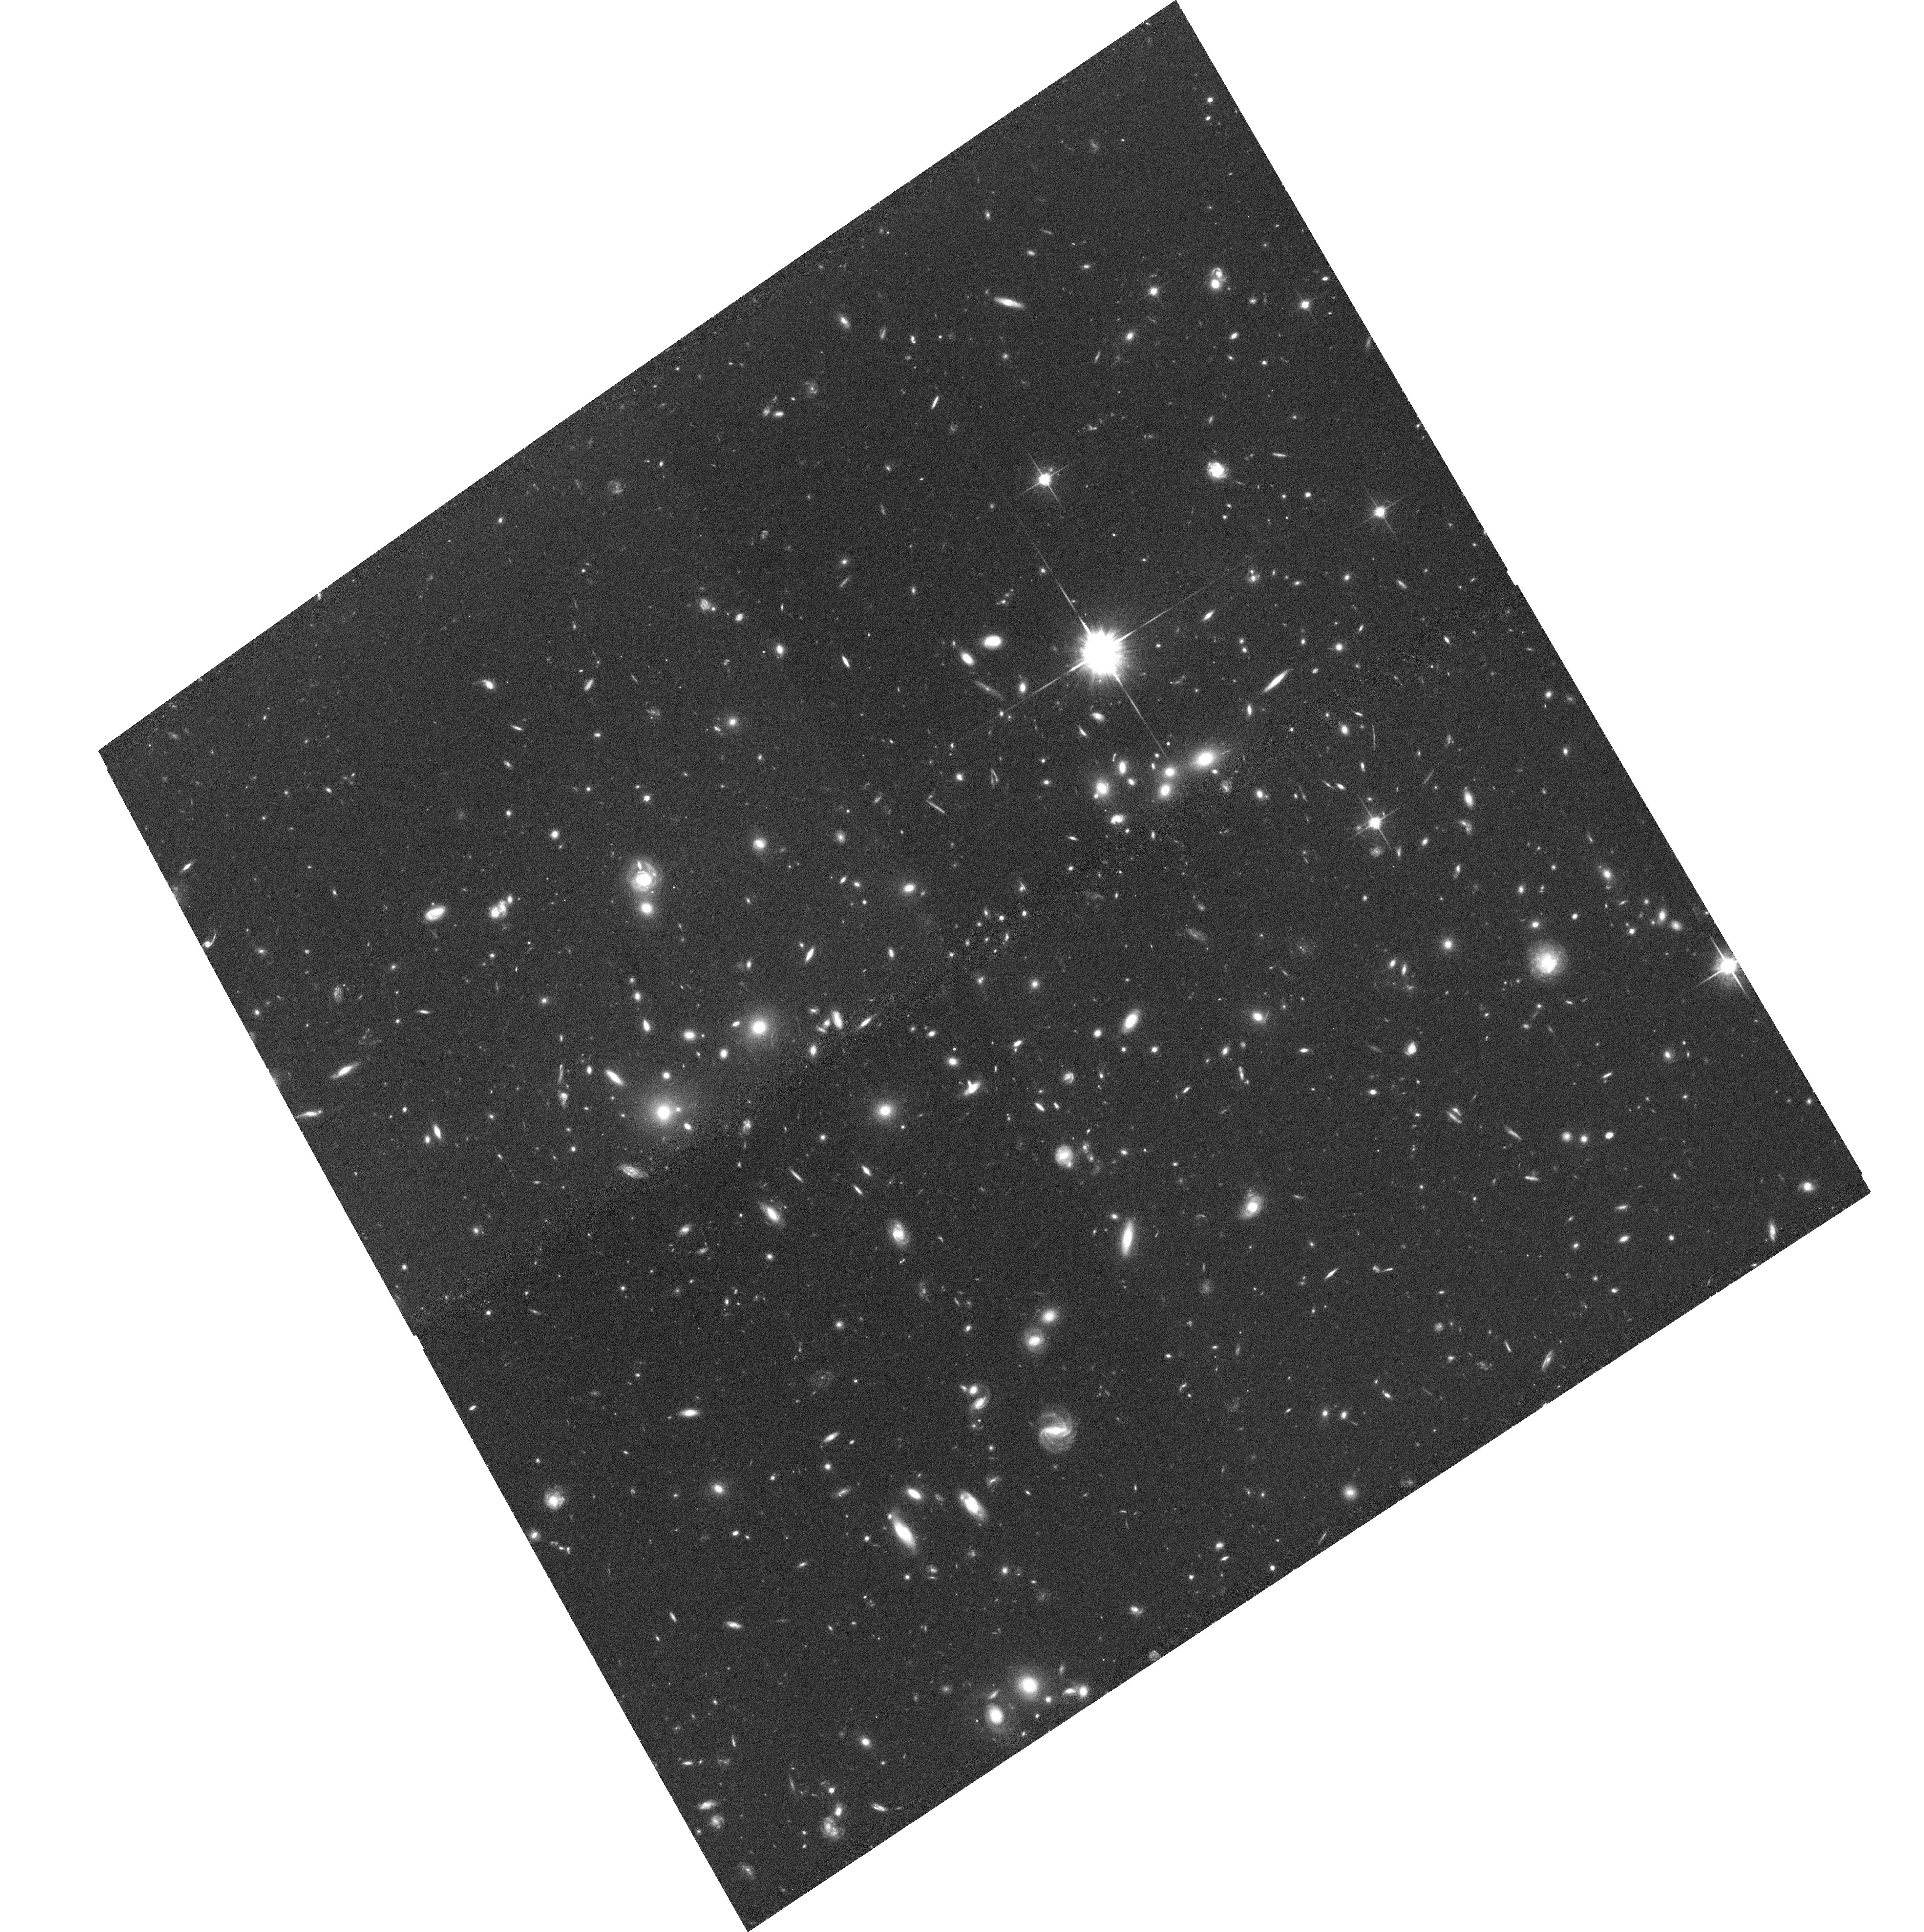
Target: MACSJ0025-1222. Instrument: ACS/WFC. Filter: F814W. Exposure: 1.2 h. Observation ID: hst_10703_51_acs_wfc_f814w_j9ay51

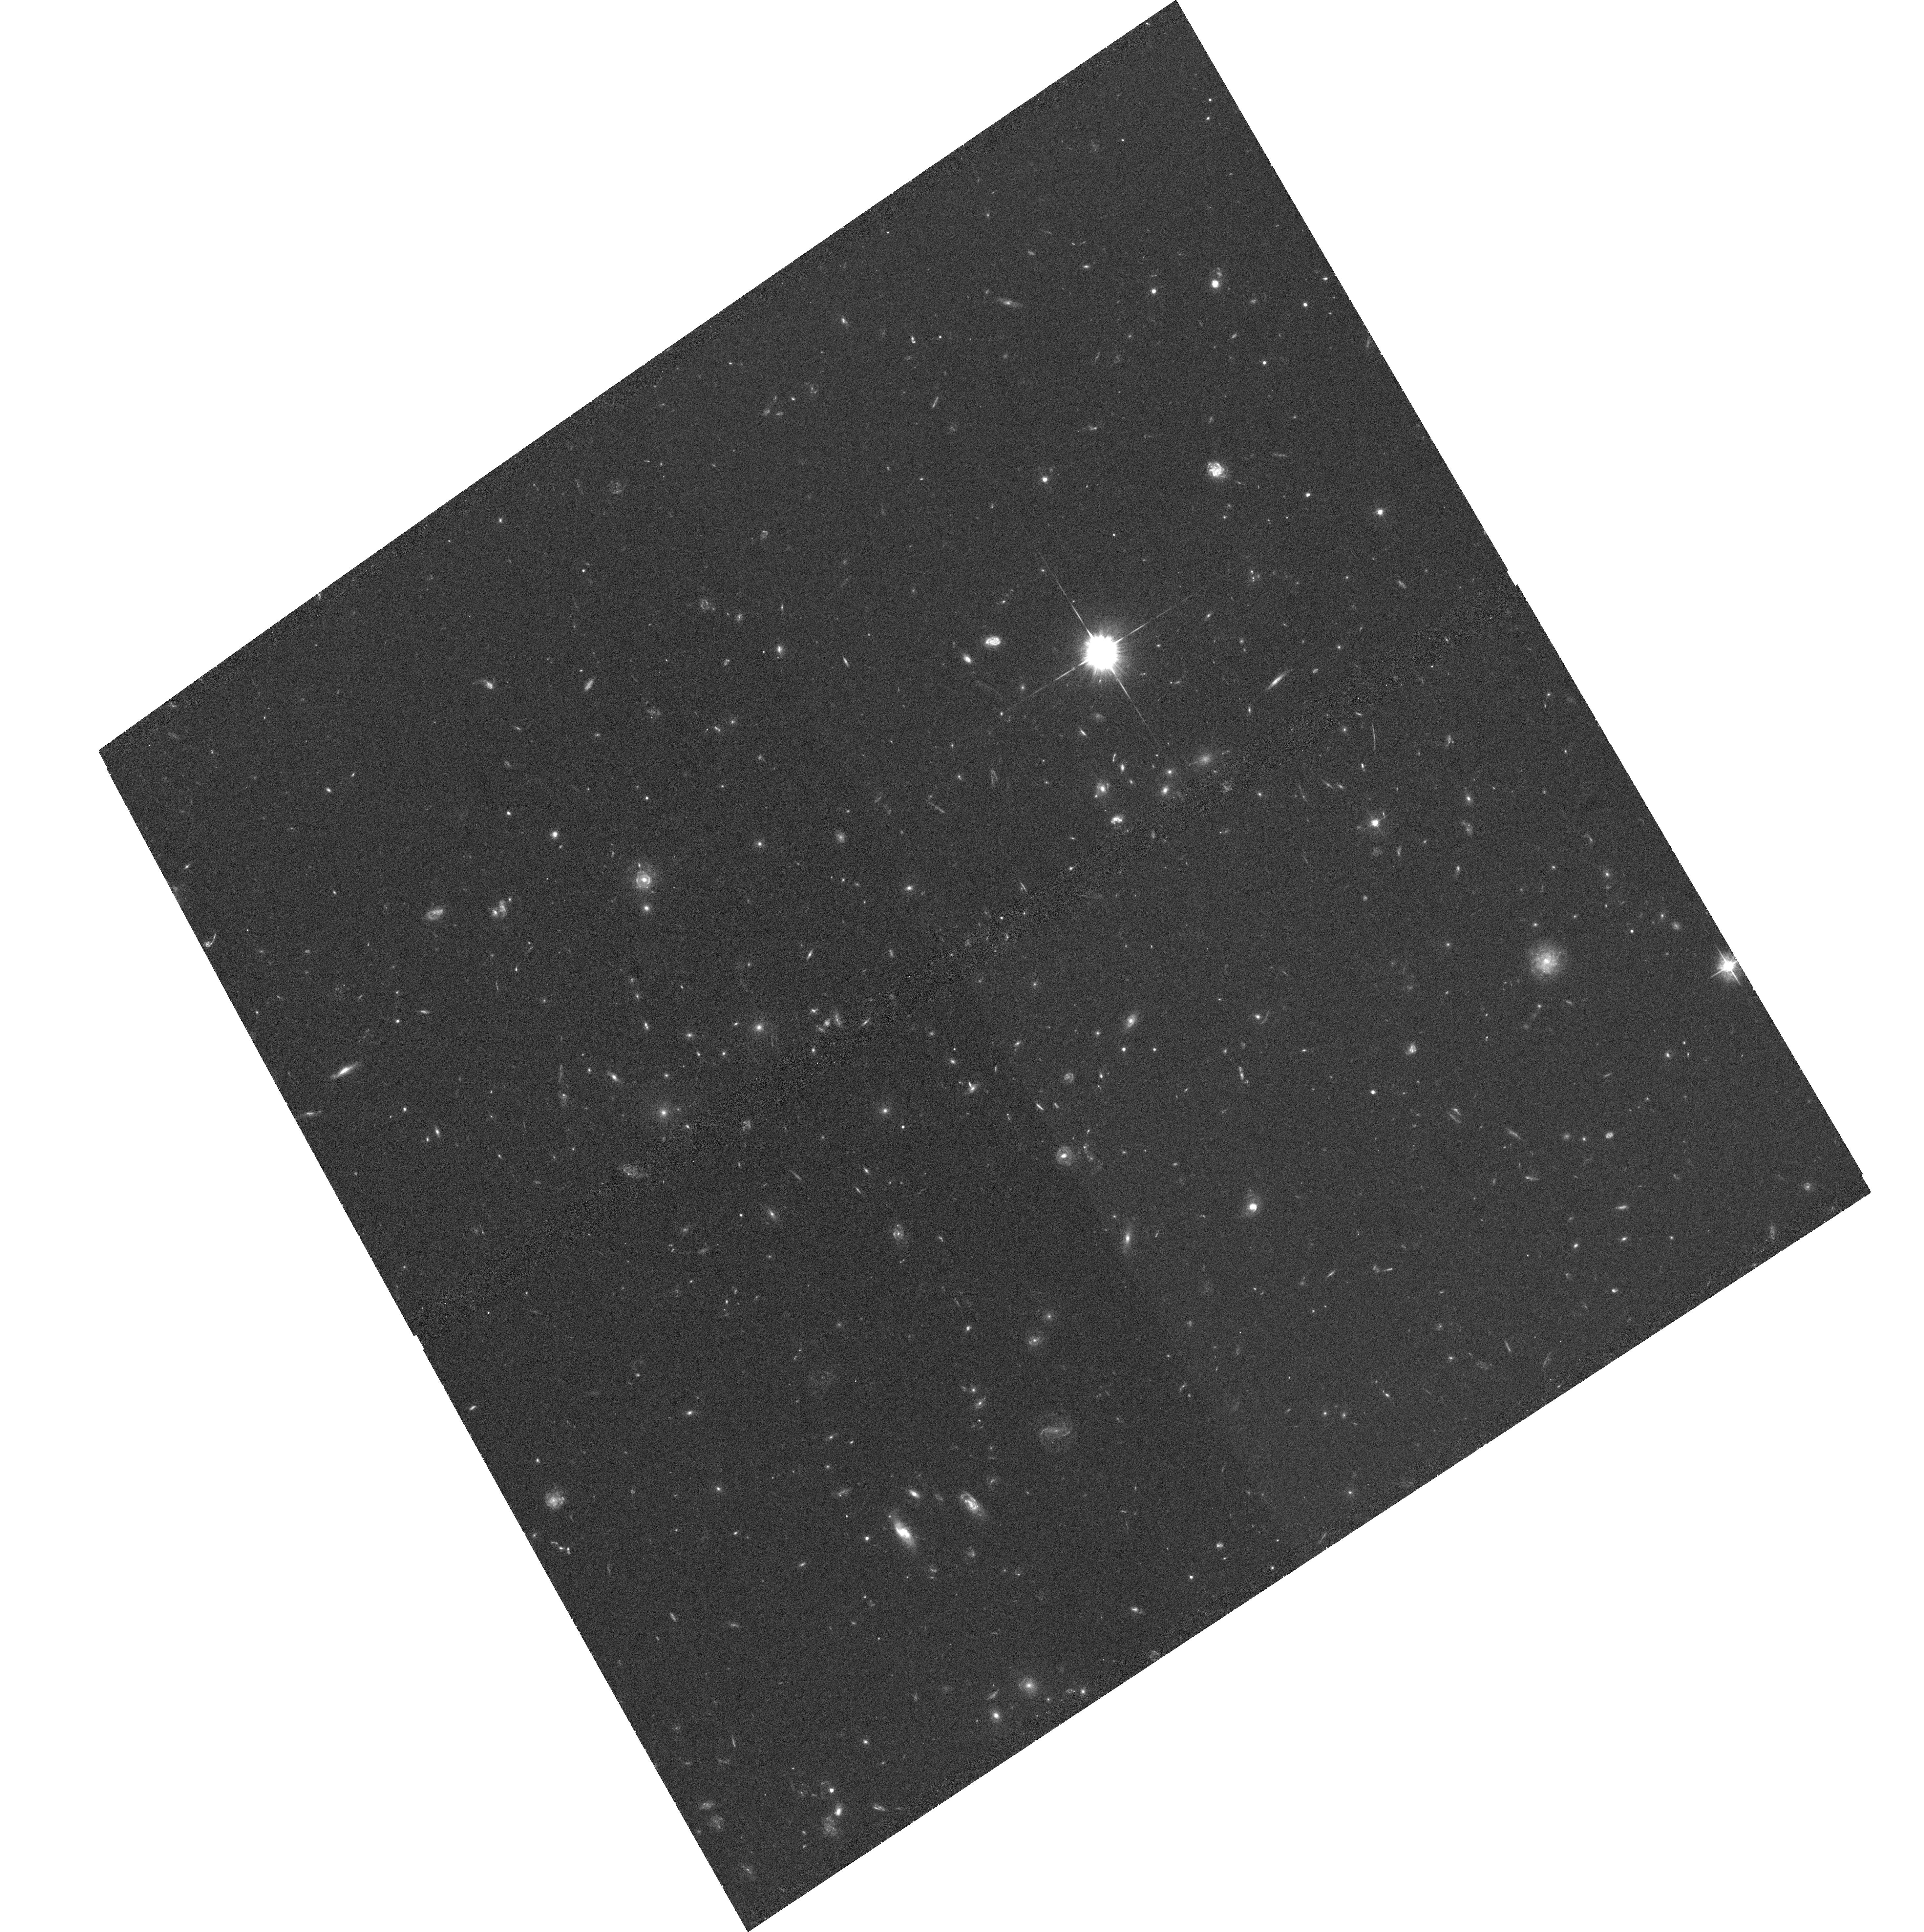
Target: MACSJ0025-1222. Instrument: ACS/WFC. Filter: F555W. Exposure: 1.1 h. Observation ID: hst_10703_51_acs_wfc_f555w_j9ay51

Life in the fast lane: The dark-matter distribution in the most massive galaxy clusters in the Universe at z>0.5 (PI: Ebeling, Harald)

We propose two-filter ACS observations of a complete sample of 12 very X-ray luminous galaxy clusters at 0.5<z<0.7 as a cornerstone of a comprehensive multi-wavelength study of the properties of the most massive clusters in the universe. Our sample includes the famous systems Cl0016+16 and MS0451-03; all other clusters are new discoveries from the MACS survey. Being the counterparts of the best-studied systems at lower and higher redshift and comprising ALL massive clusters at 0.5<z<0.7 observable from Mauna Kea this sample will become the ultimate reference for cluster studies at z>0.5. HST's unique capabilities will allow us to: 1) measure accurately the clusters' dark matter distribution on scales from tens to more than 500/h_50 kpc from observations of strong and weak gravitational lensing, 2) use galaxy-galaxy lensing to measure the shape, extent, and mass content of the dark-matter halos of both cluster and field galaxies, and 3) study the color morphology of mergers and the star formation history of galaxies in a high-density environment. The proposed observations are complemented by Chandra observations of all our targets (all 12 awarded, 11 executed to date) which provide independent constraints on the dark matter and gas distribution in the cluster cores, as well a by extensive groundbased observations of weak lensing on yet larger scales, galaxy dynamics, and the SZ effect.